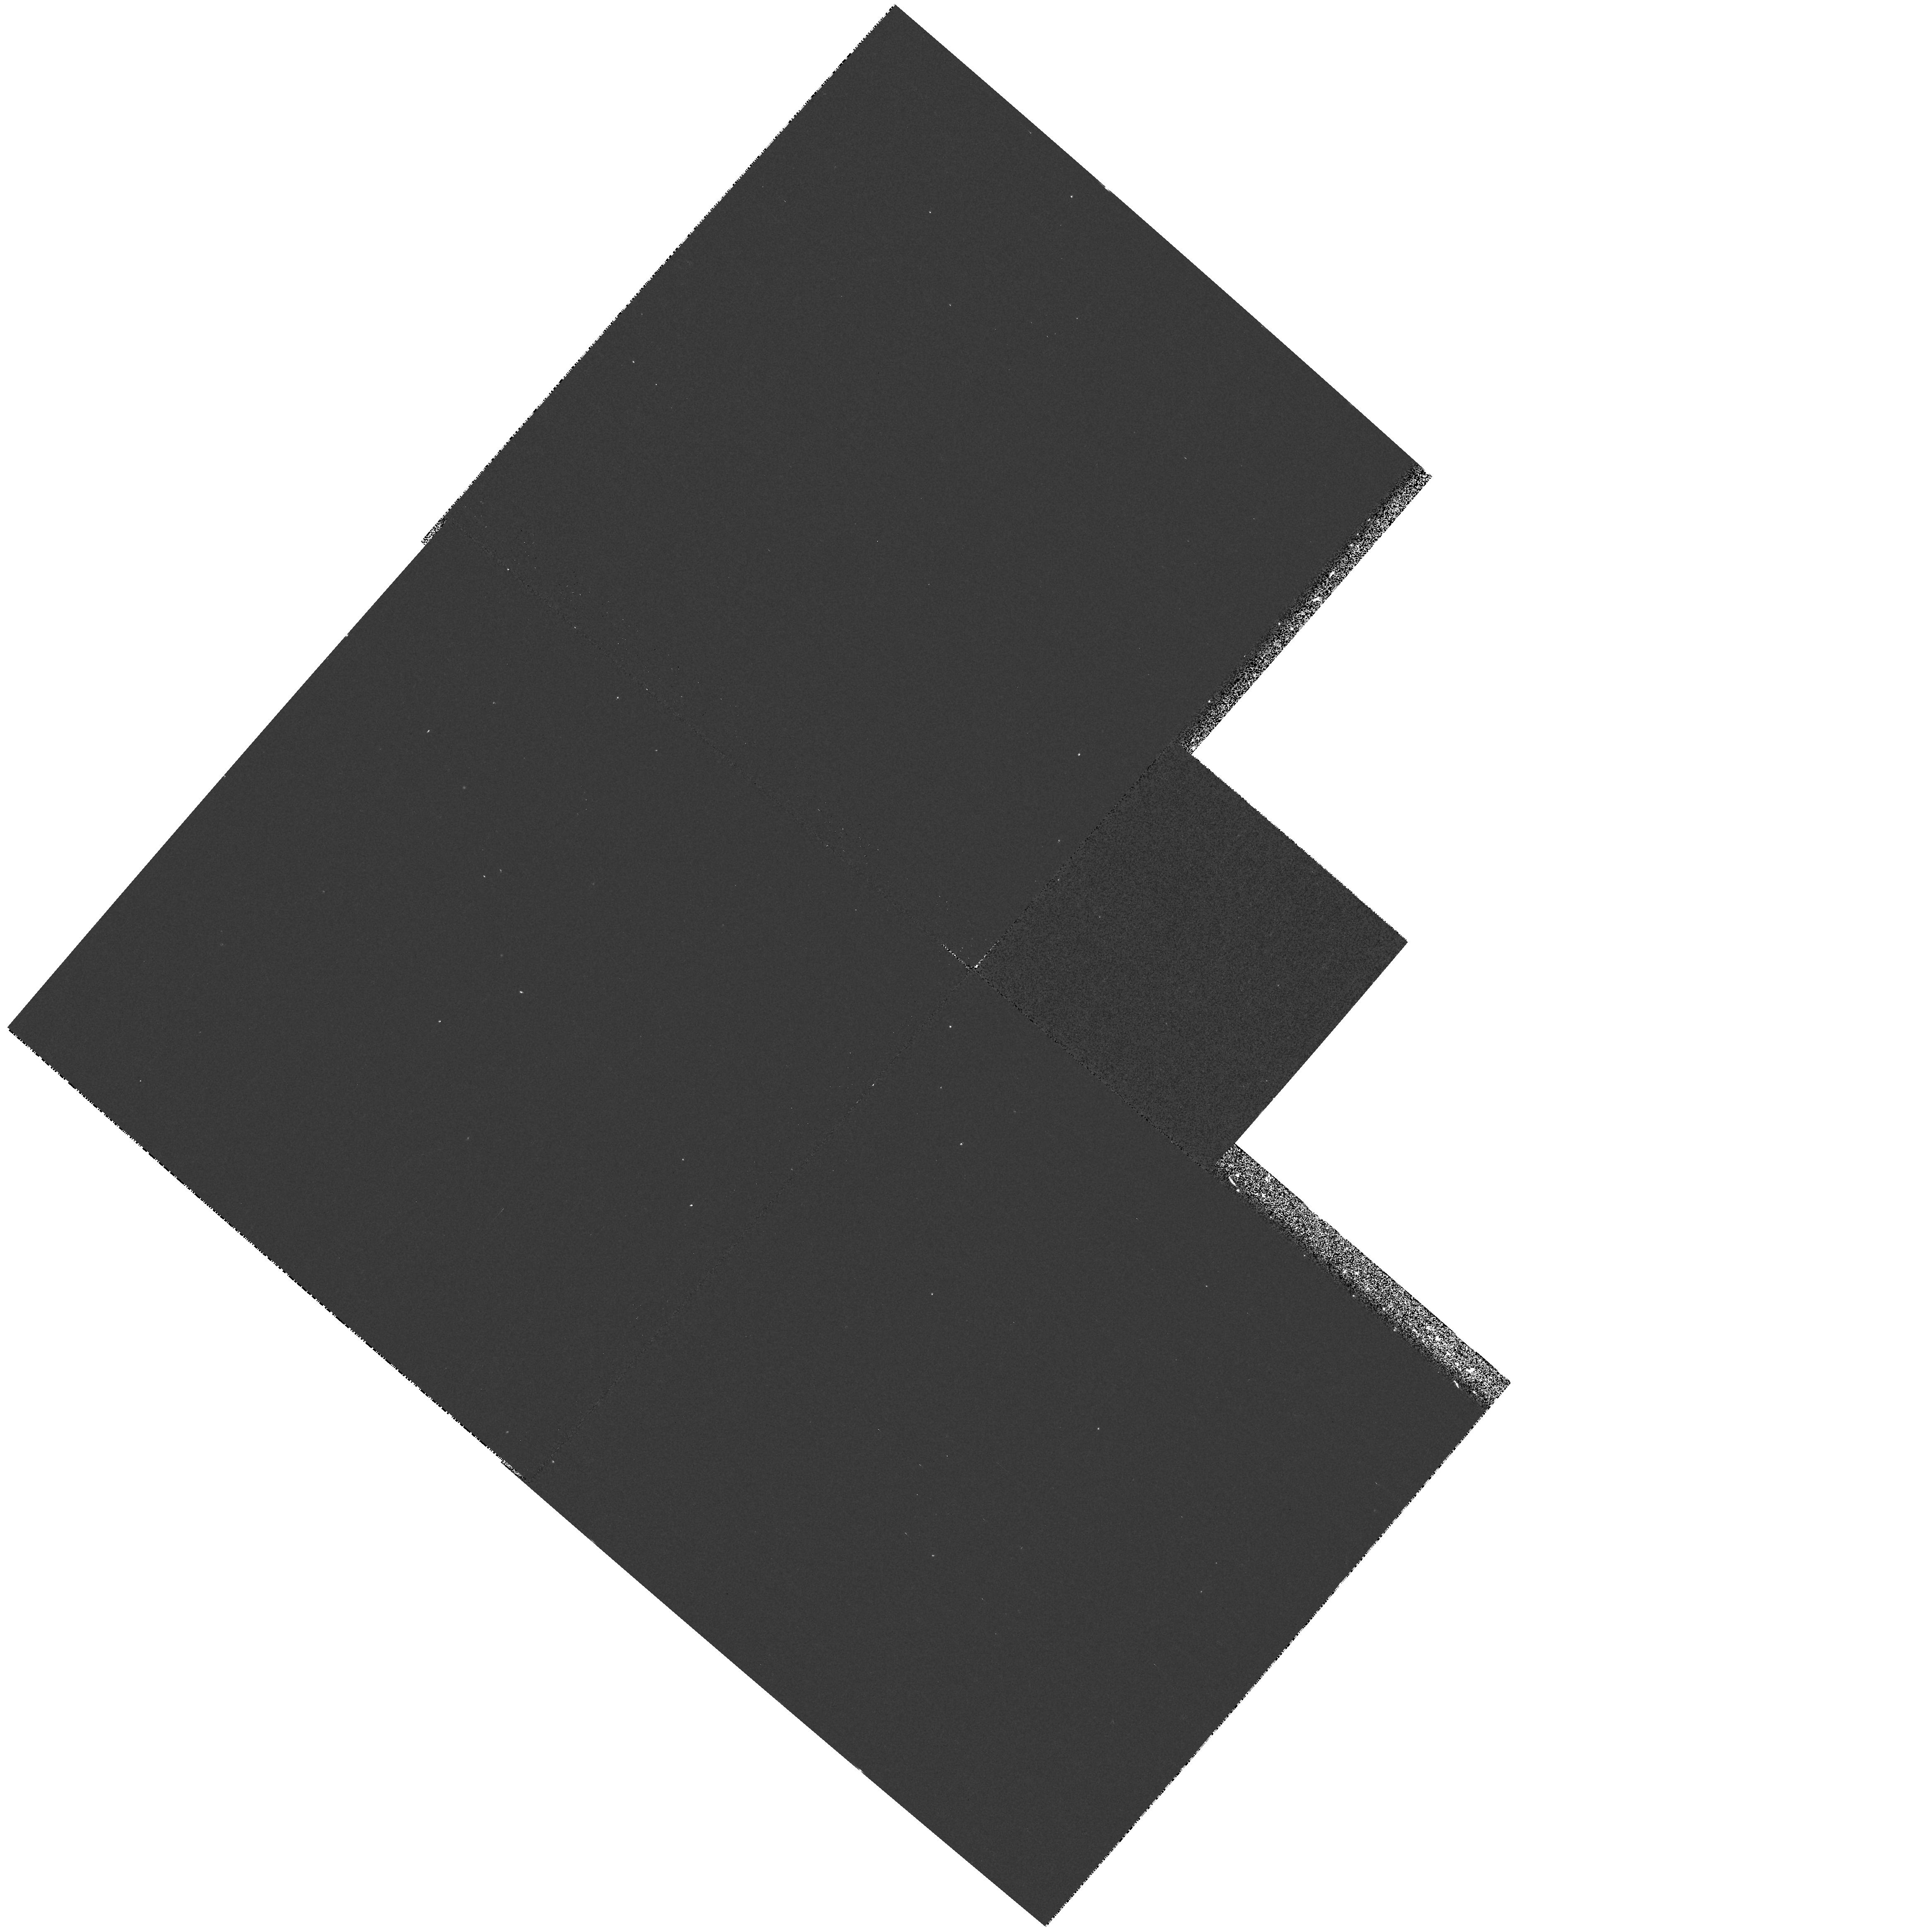
Target: field at RA 194.162°, Dec 21.950°
Instrument: WFPC2/PC
Filter: F300W
Exposure: 10 min
Observation ID: hst_7786_s4_wfpc2_pc_f300w_u482s4

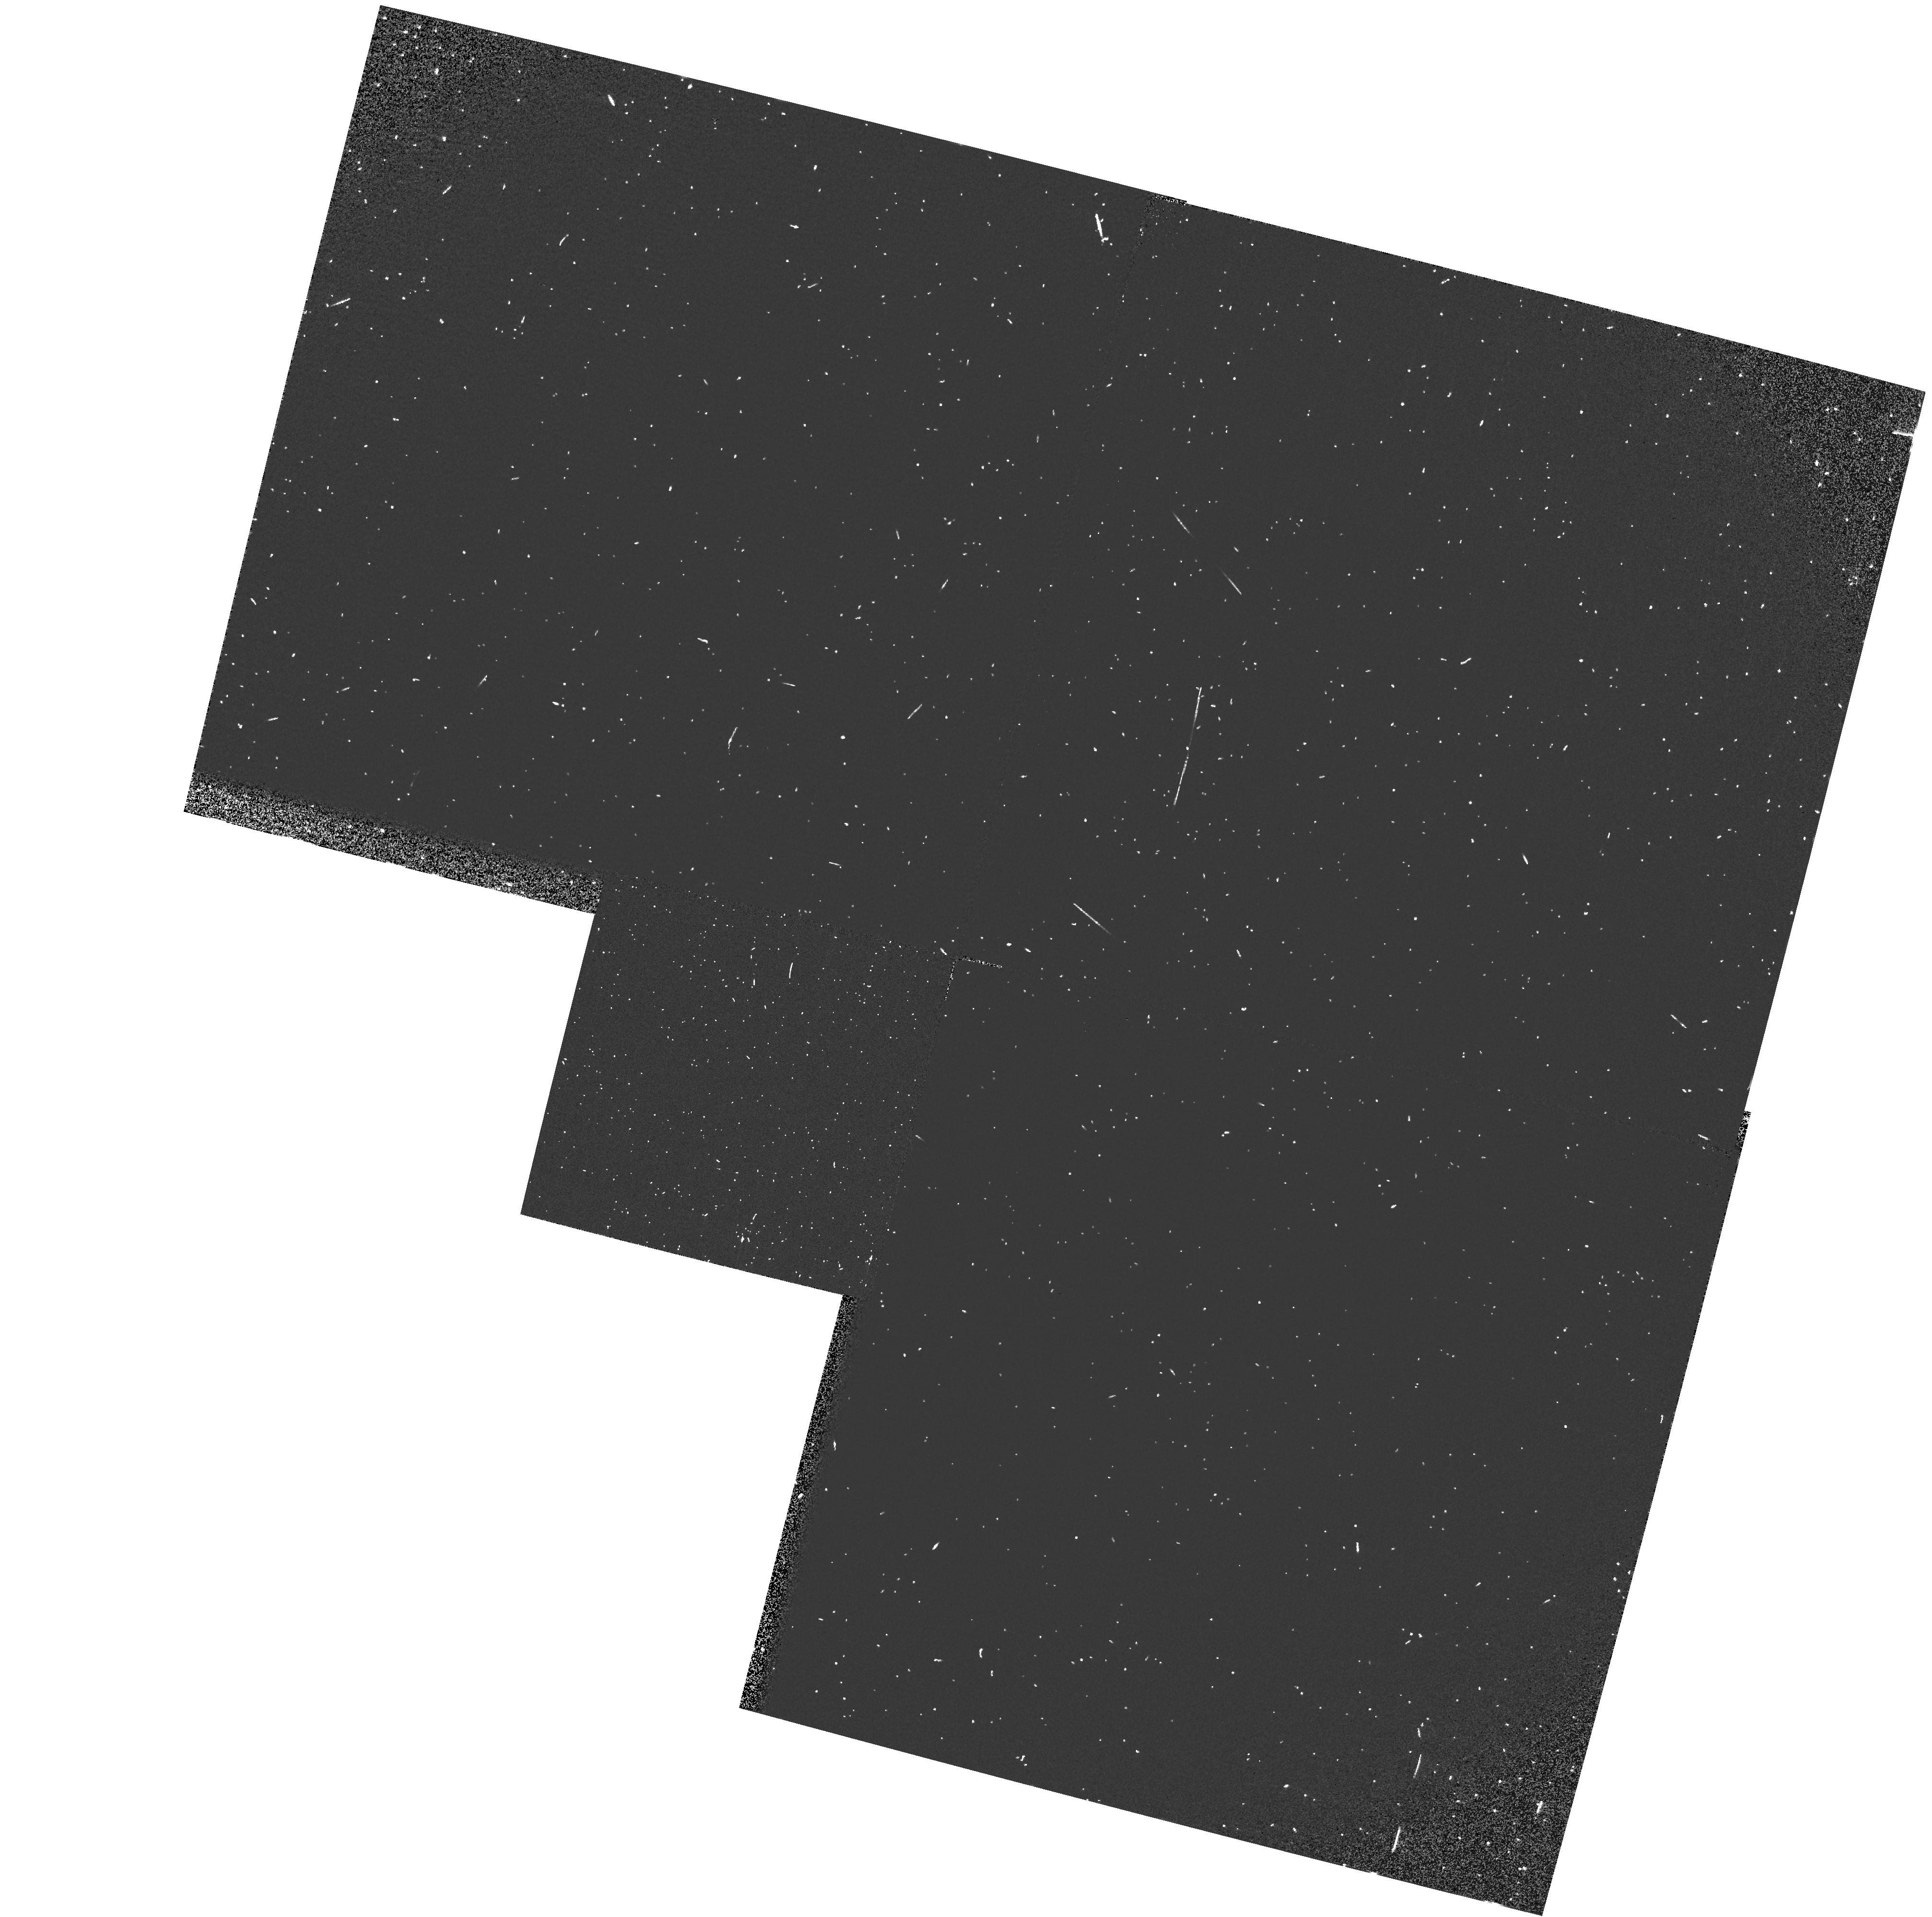
Target: field at RA 316.916°, Dec 42.269°
Instrument: WFPC2/PC
Filter: F160BW
Exposure: 3 min
Observation ID: hst_7786_8f_wfpc2_pc_f160bw_u4828f

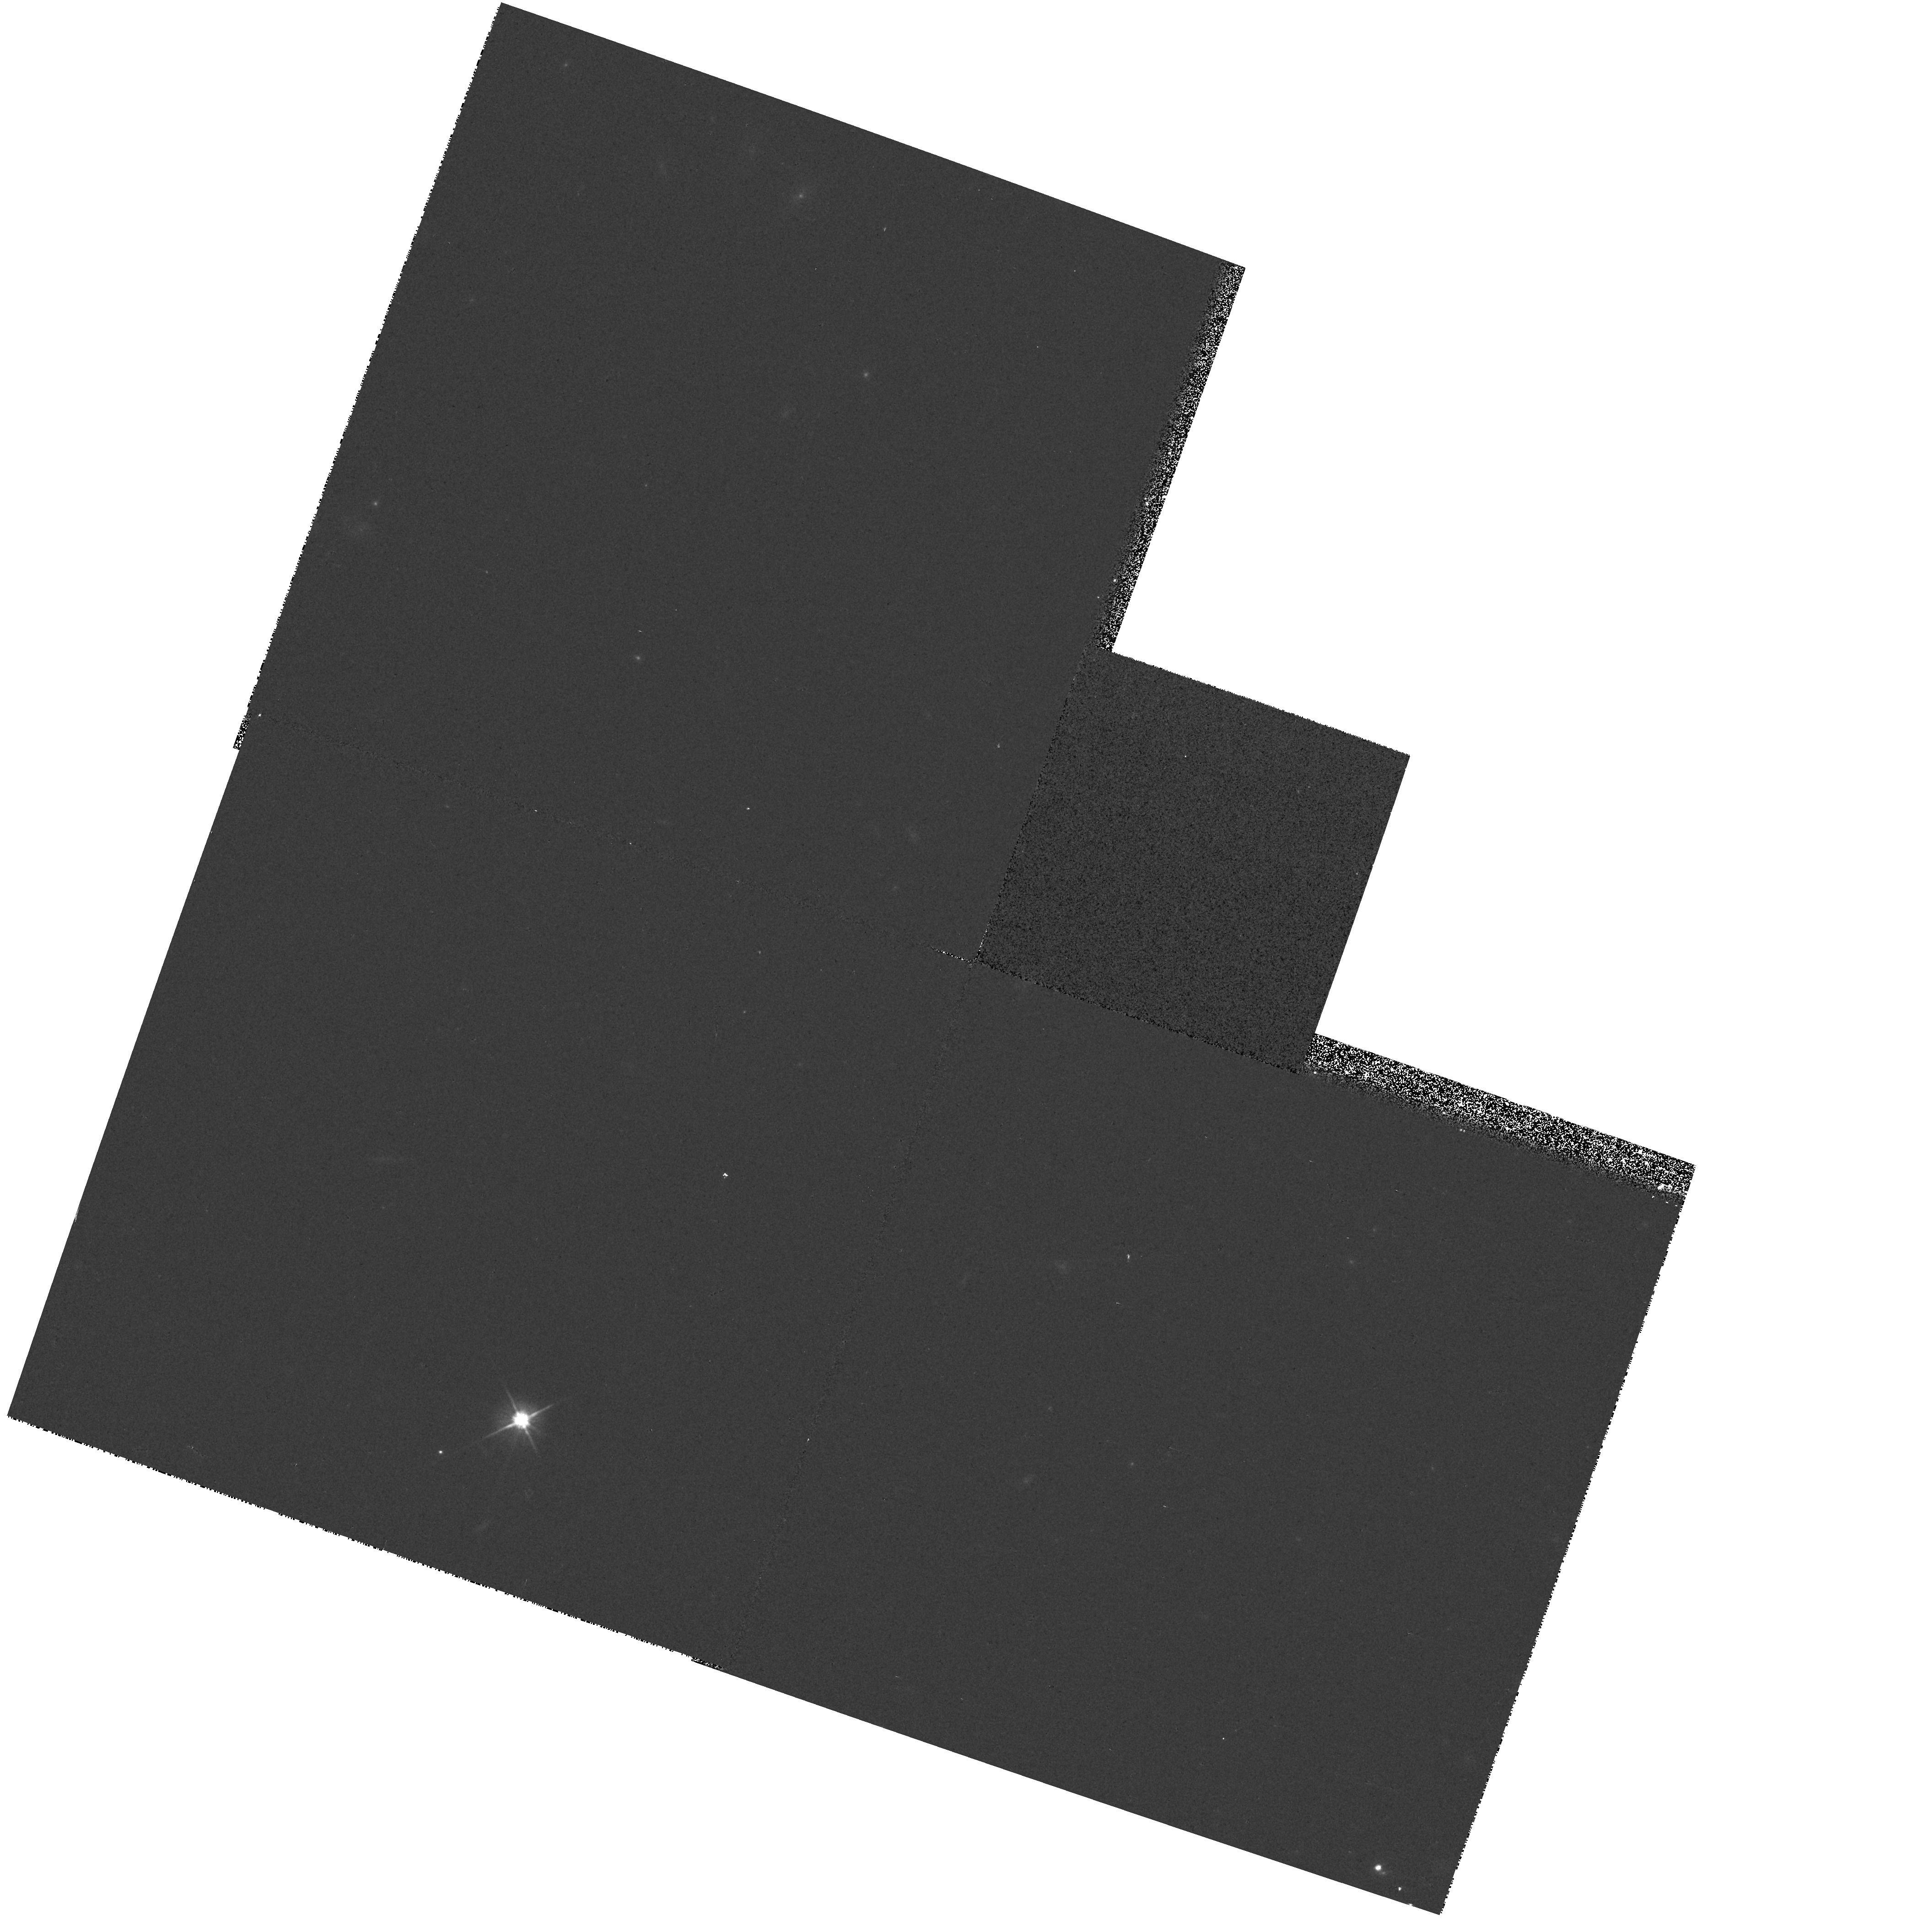
Target: field at RA 152.772°, Dec 46.429°
Instrument: WFPC2/PC
Filter: F606W
Exposure: 2 min
Observation ID: hst_7786_f1_wfpc2_pc_f606w_u482f1

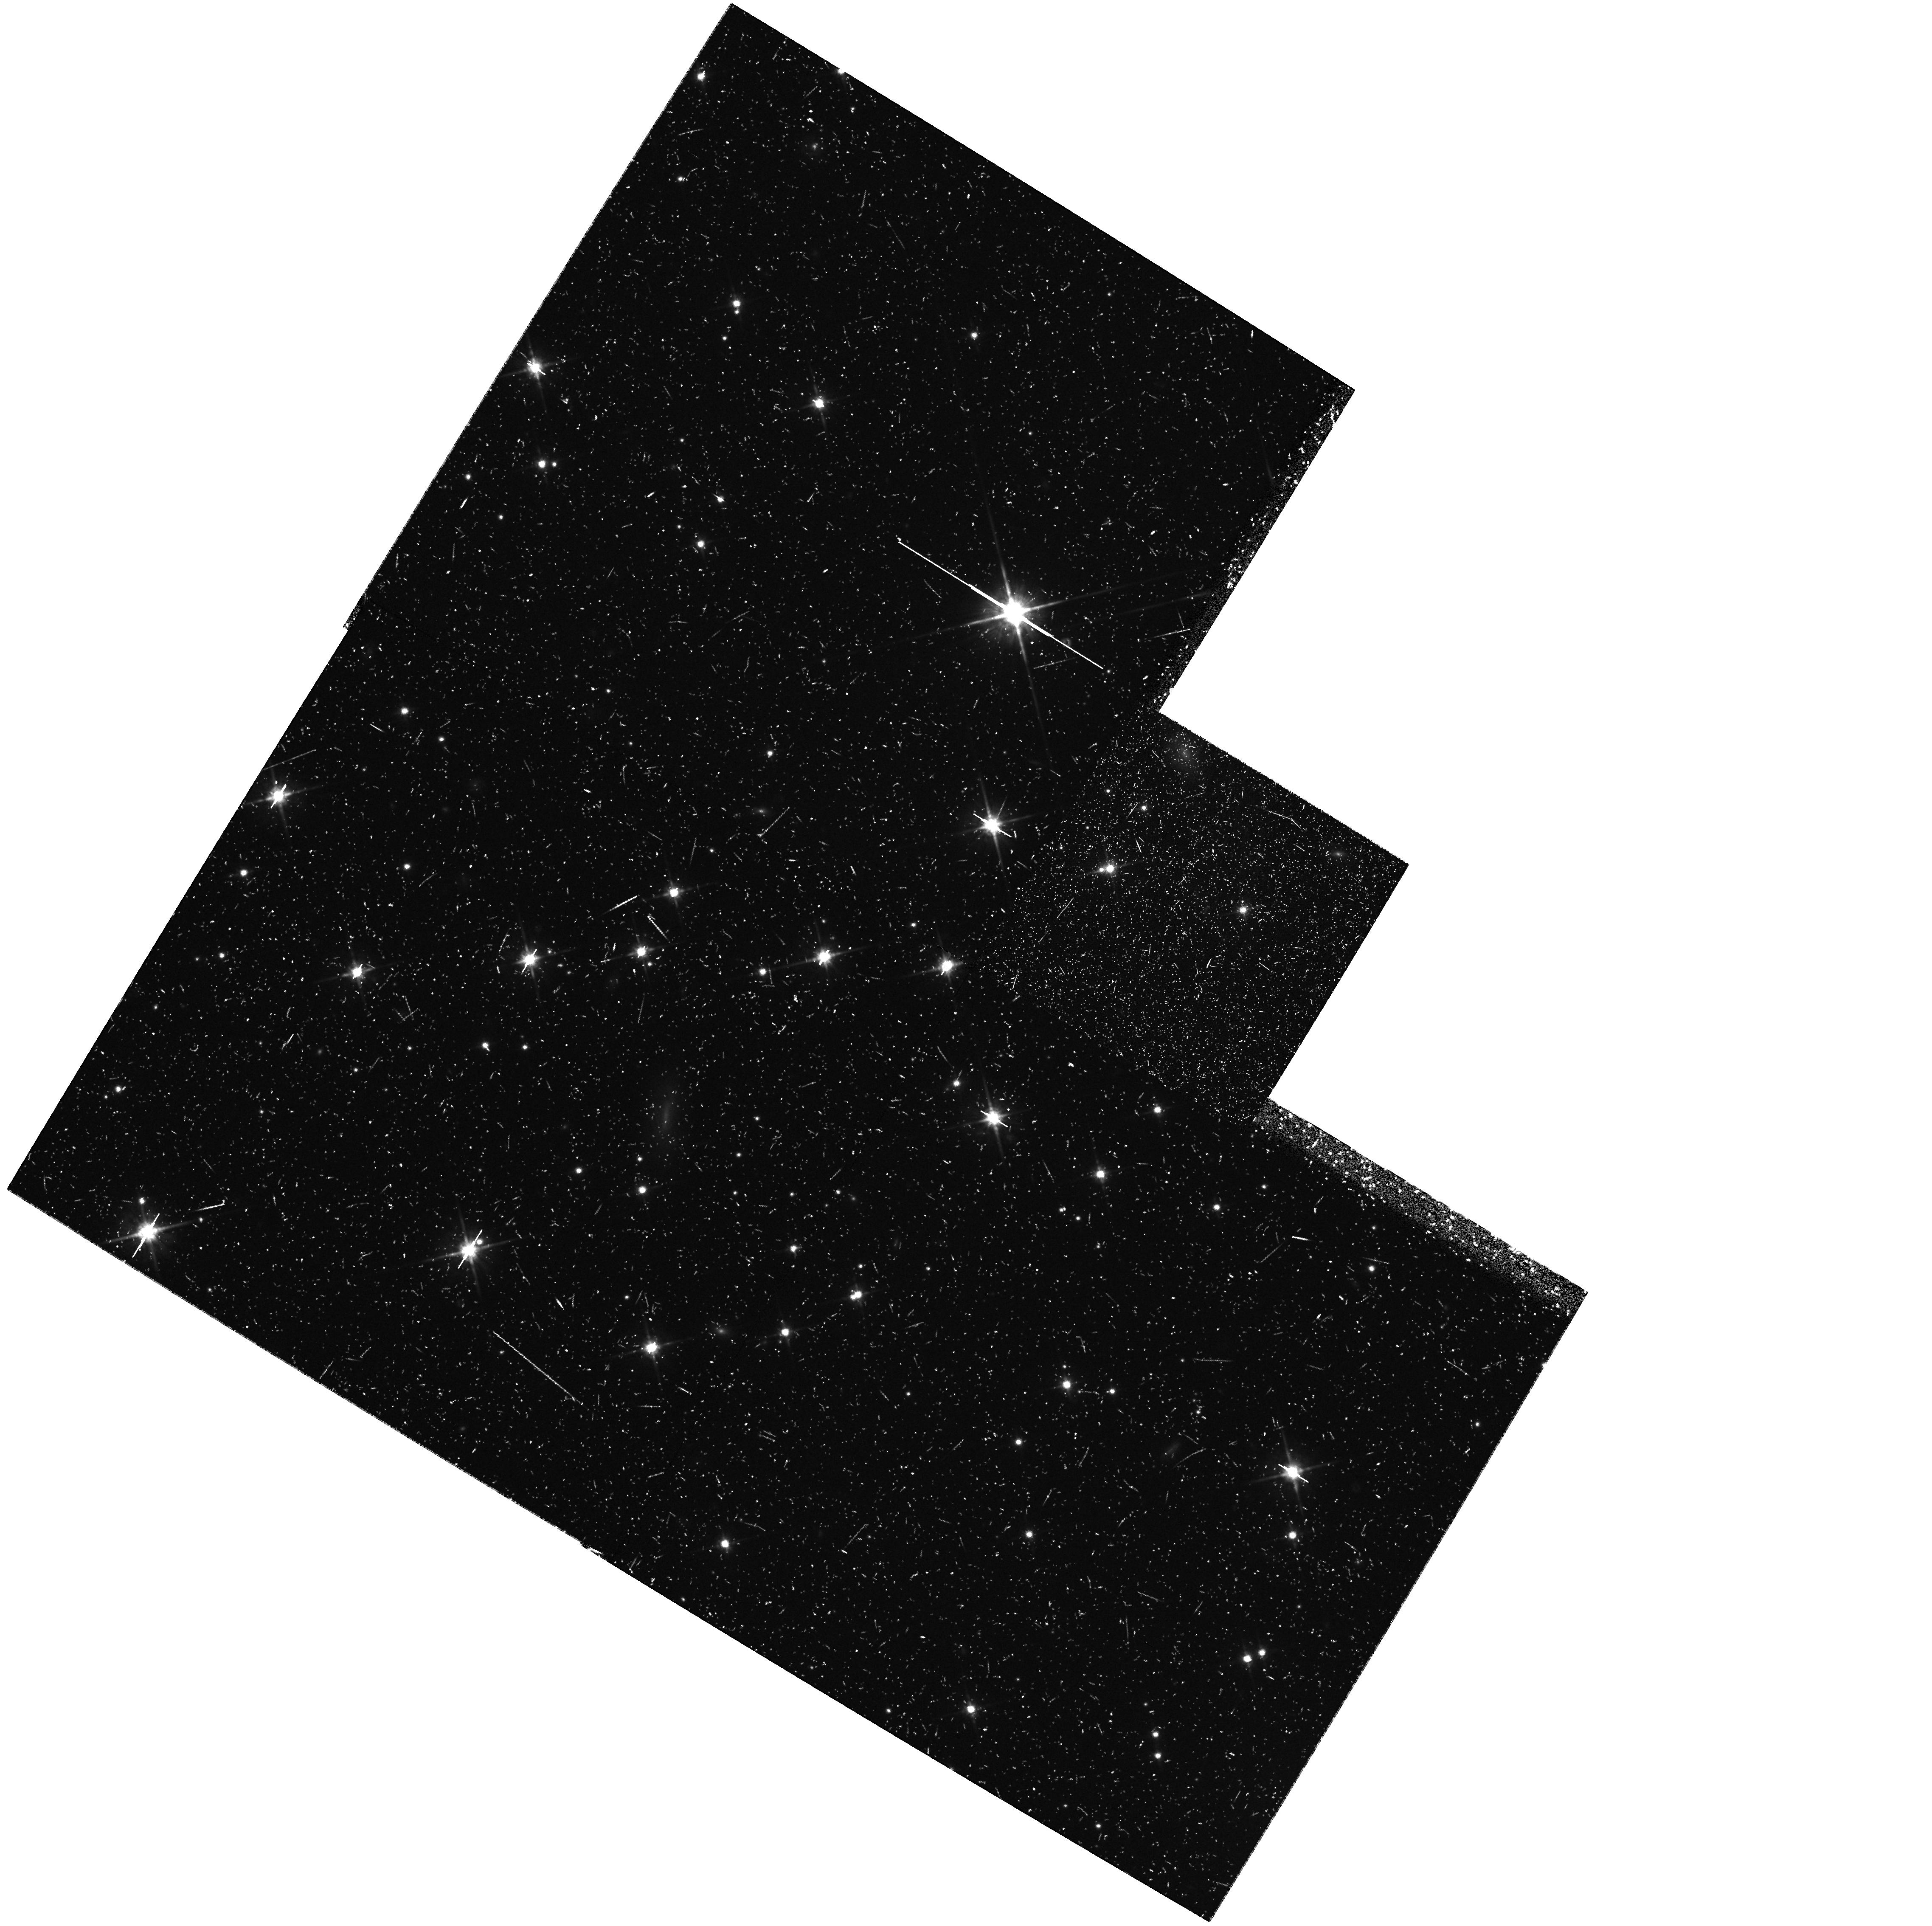
Target: field at RA 88.165°, Dec 15.813°
Instrument: WFPC2/PC
Filter: F814W
Exposure: 45 min
Observation ID: hst_7786_hs_wfpc2_pc_f814w_u482hs

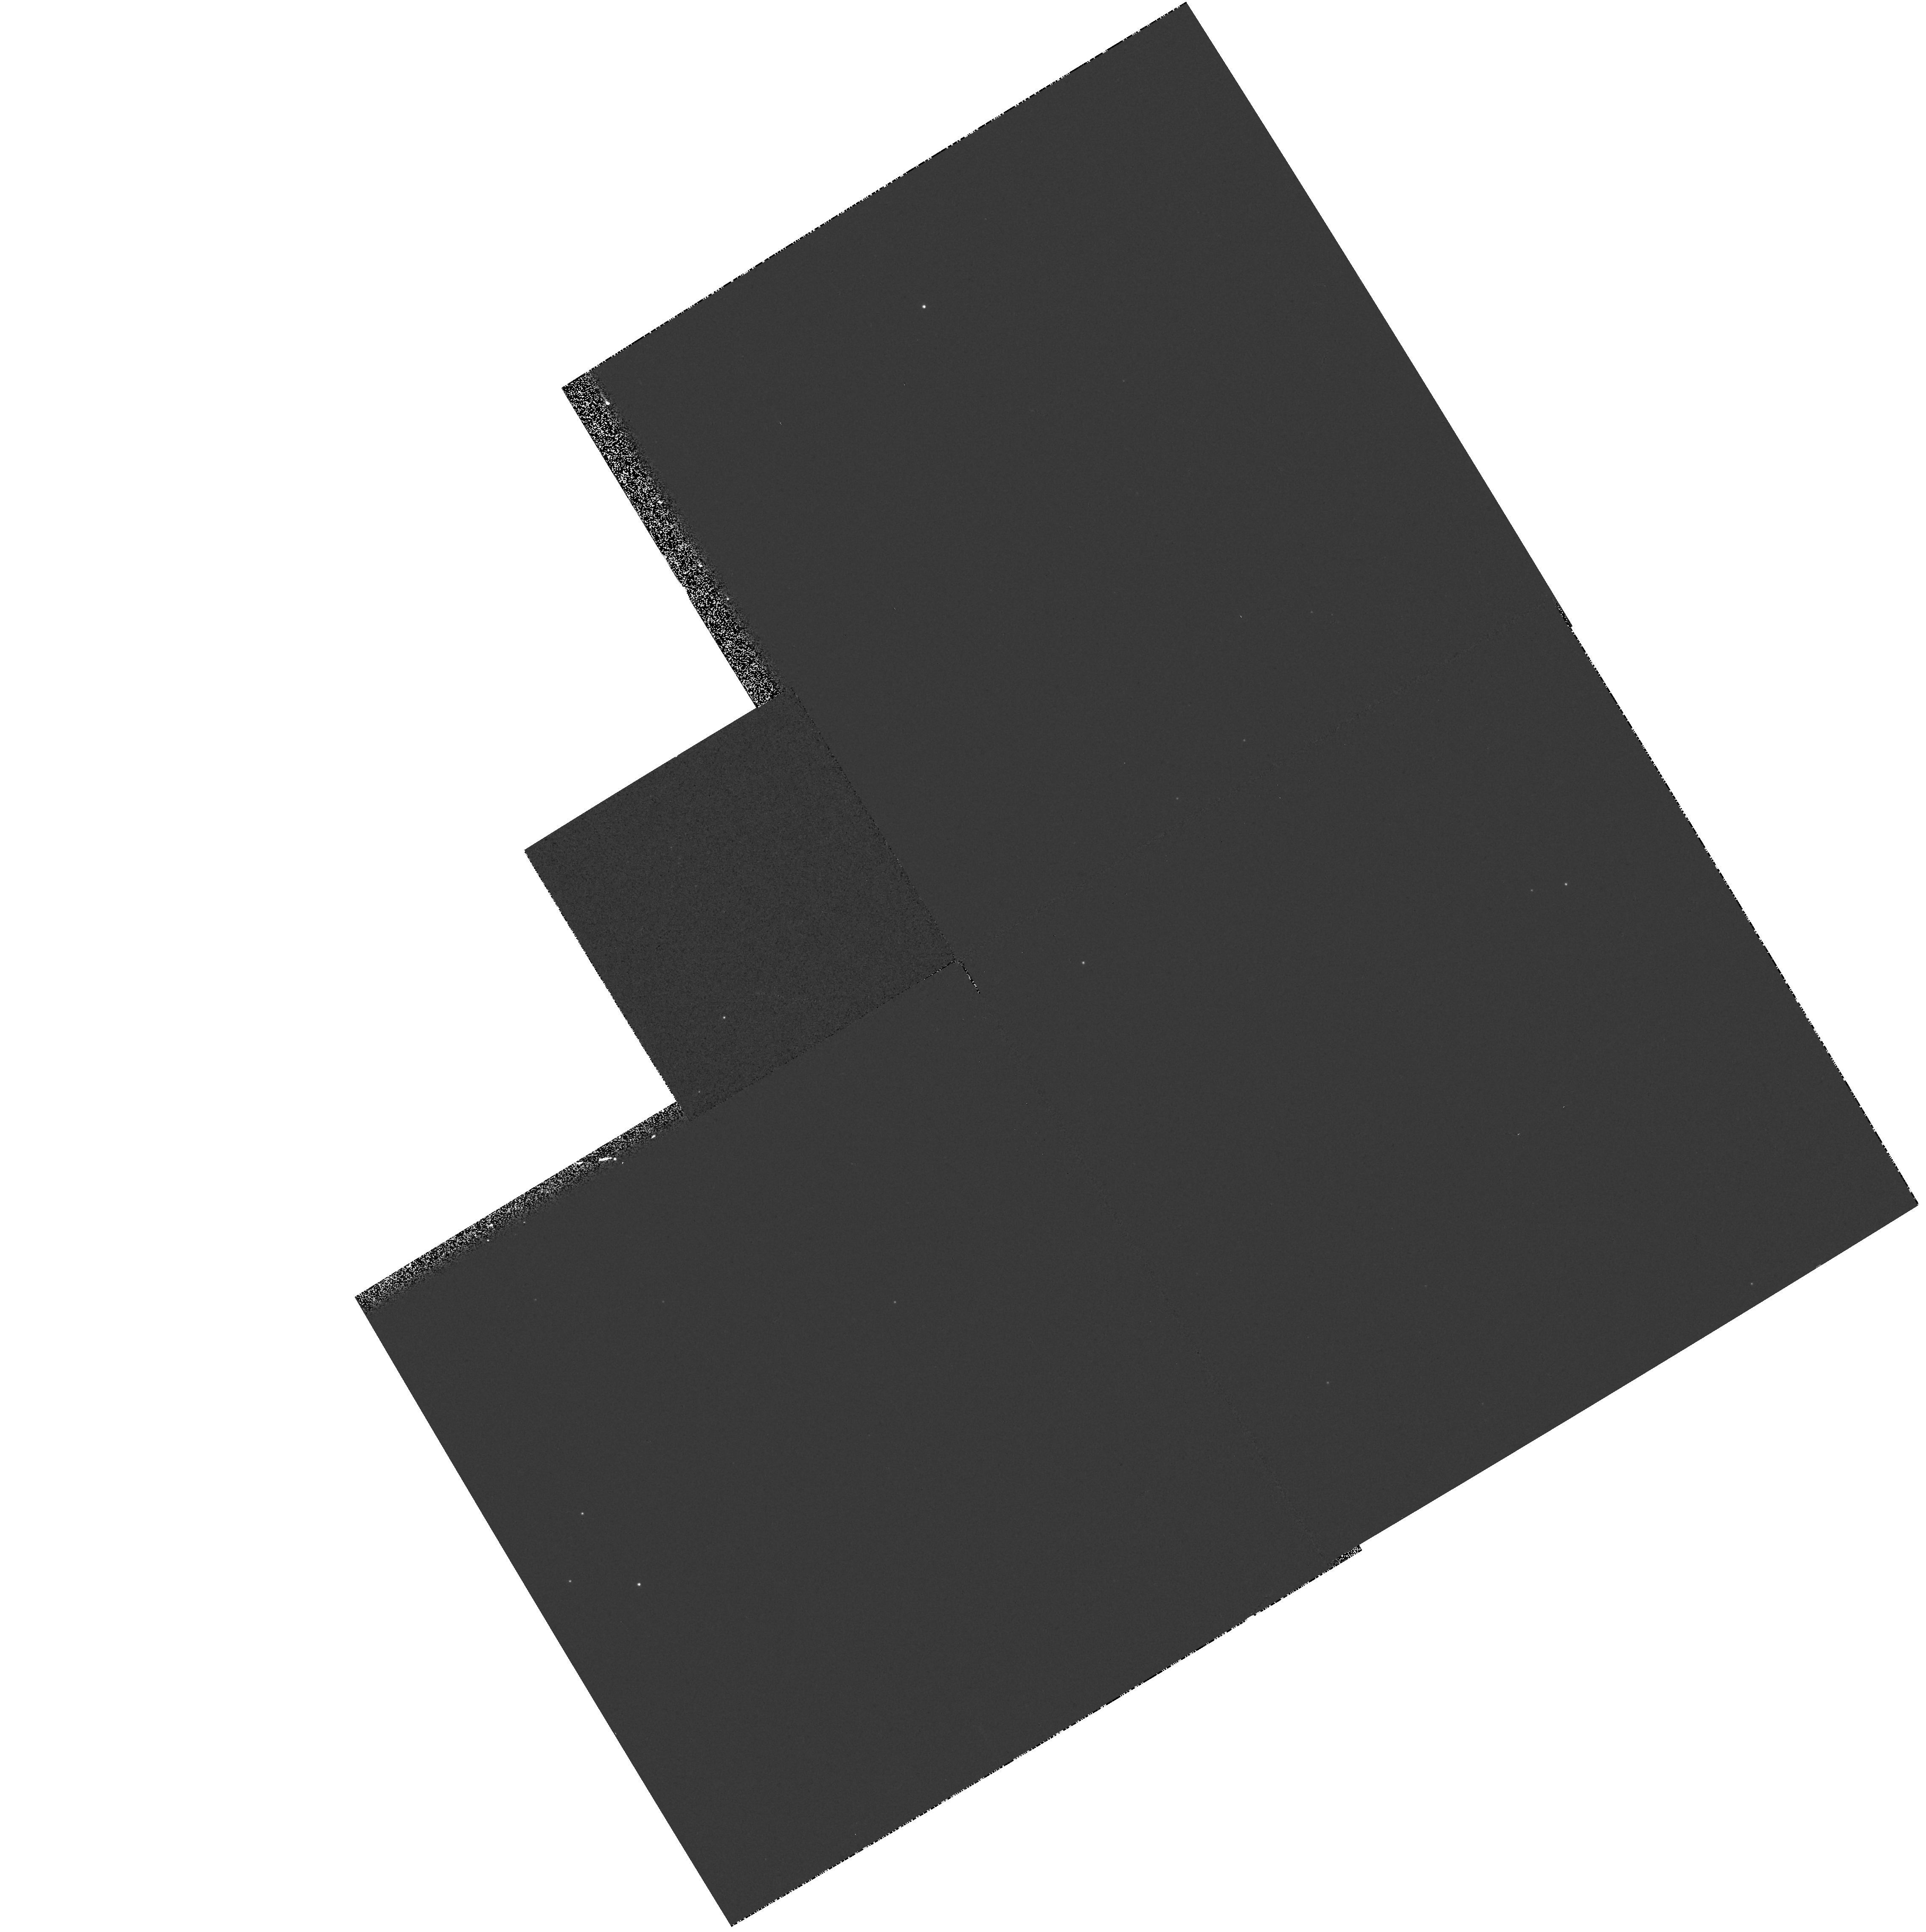
Target: field at RA 304.887°, Dec 11.560°
Instrument: WFPC2/PC
Filter: F300W
Exposure: 2 min
Observation ID: hst_7786_e6_wfpc2_pc_f300w_u482e6

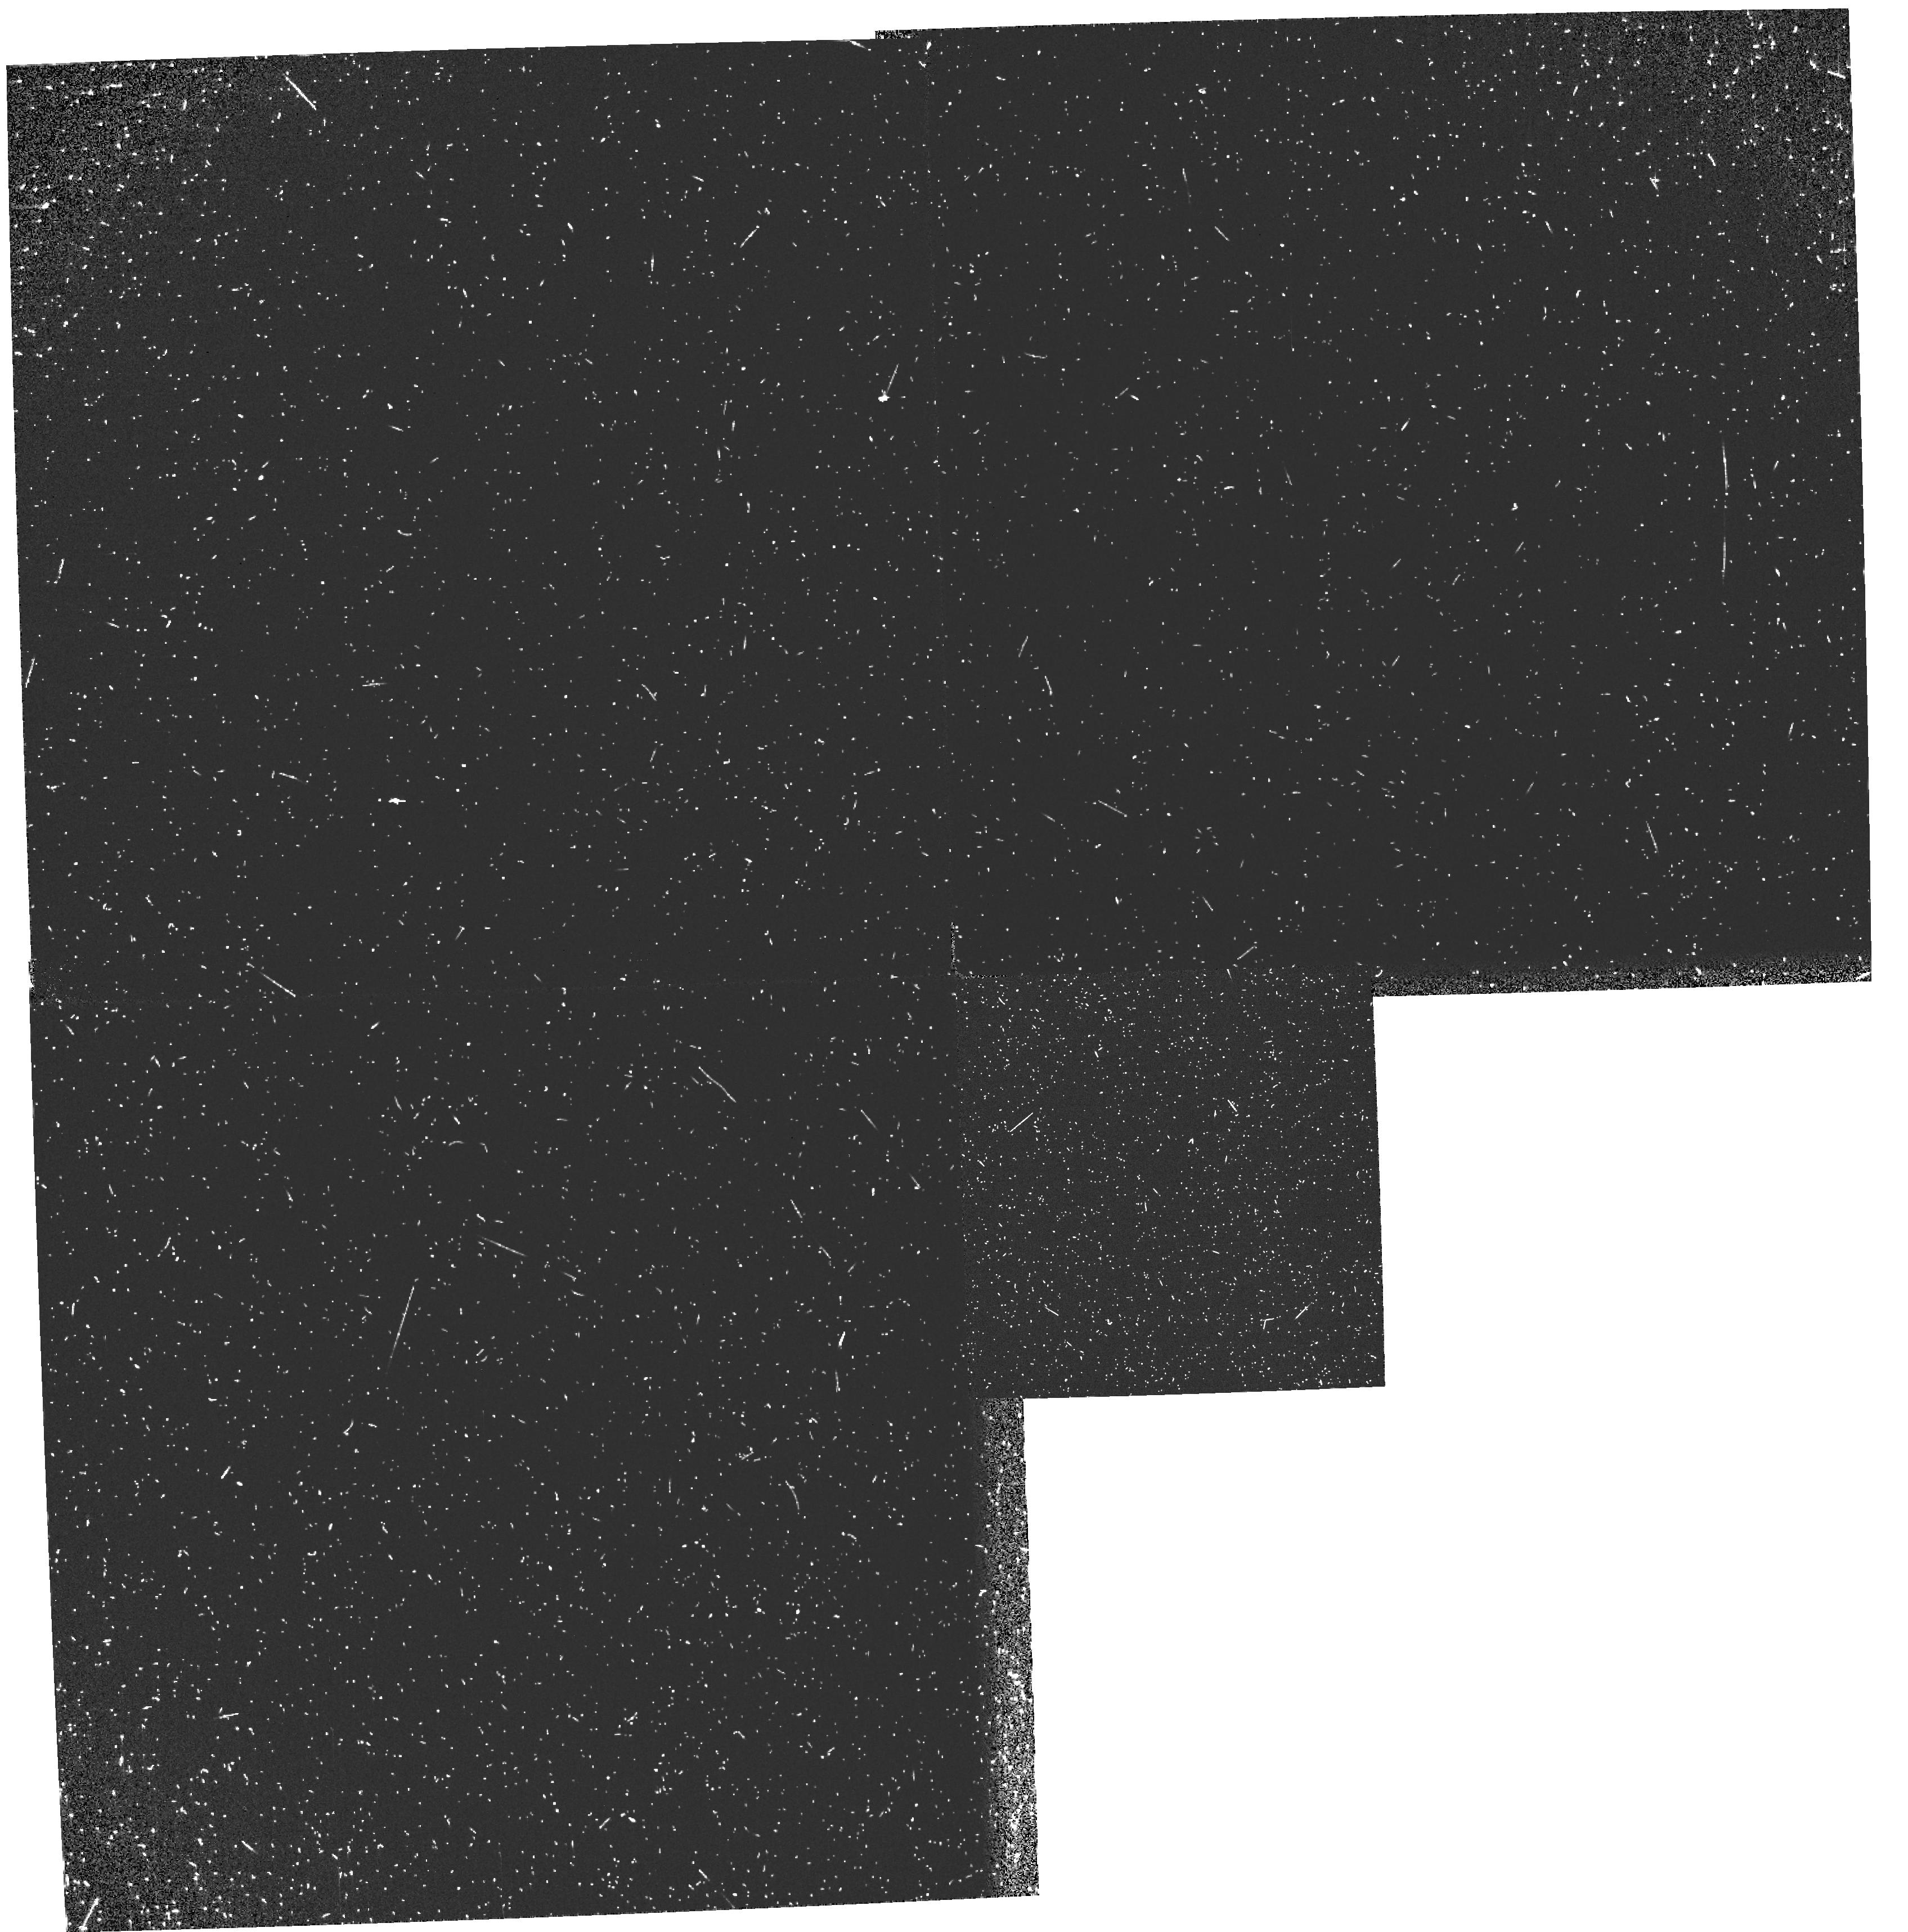
Target: field at RA 60.336°, Dec 39.778°
Instrument: WFPC2/PC
Filter: F160BW
Exposure: 13 min
Observation ID: hst_7786_79_wfpc2_pc_f160bw_u48279

Pure Parallel Archive Survey - continuation (PI: MacKenty, John W.)

WFPC2 parallel observations will be obtained in the Ultraviolet in a search for interesting objects. This program is designed to find extragalactic sources with near UV excesses (3000A) outside of the galactic plane and far UV sources (1600A) in the galactic plane. The primary goal of this survey is to discover sources with excess ultraviolet flux. The observing strategy is to use the WFPC2 filter which provides wavelengths slightly shorter than those available from the ground but still has the maximum available sensitivity. Ground based observations (initially the digitized sky survey plates) at longer wavelengths will be used to estimate the colors of objects and (for the single exposure instances) to discriminate between sources and cosmic rays. This program is intended to fill those WFPC2 parallel opportunities which are not selected by the TAC approved parallel programs. These data will be placed immediately into the Hubble Data Archive.